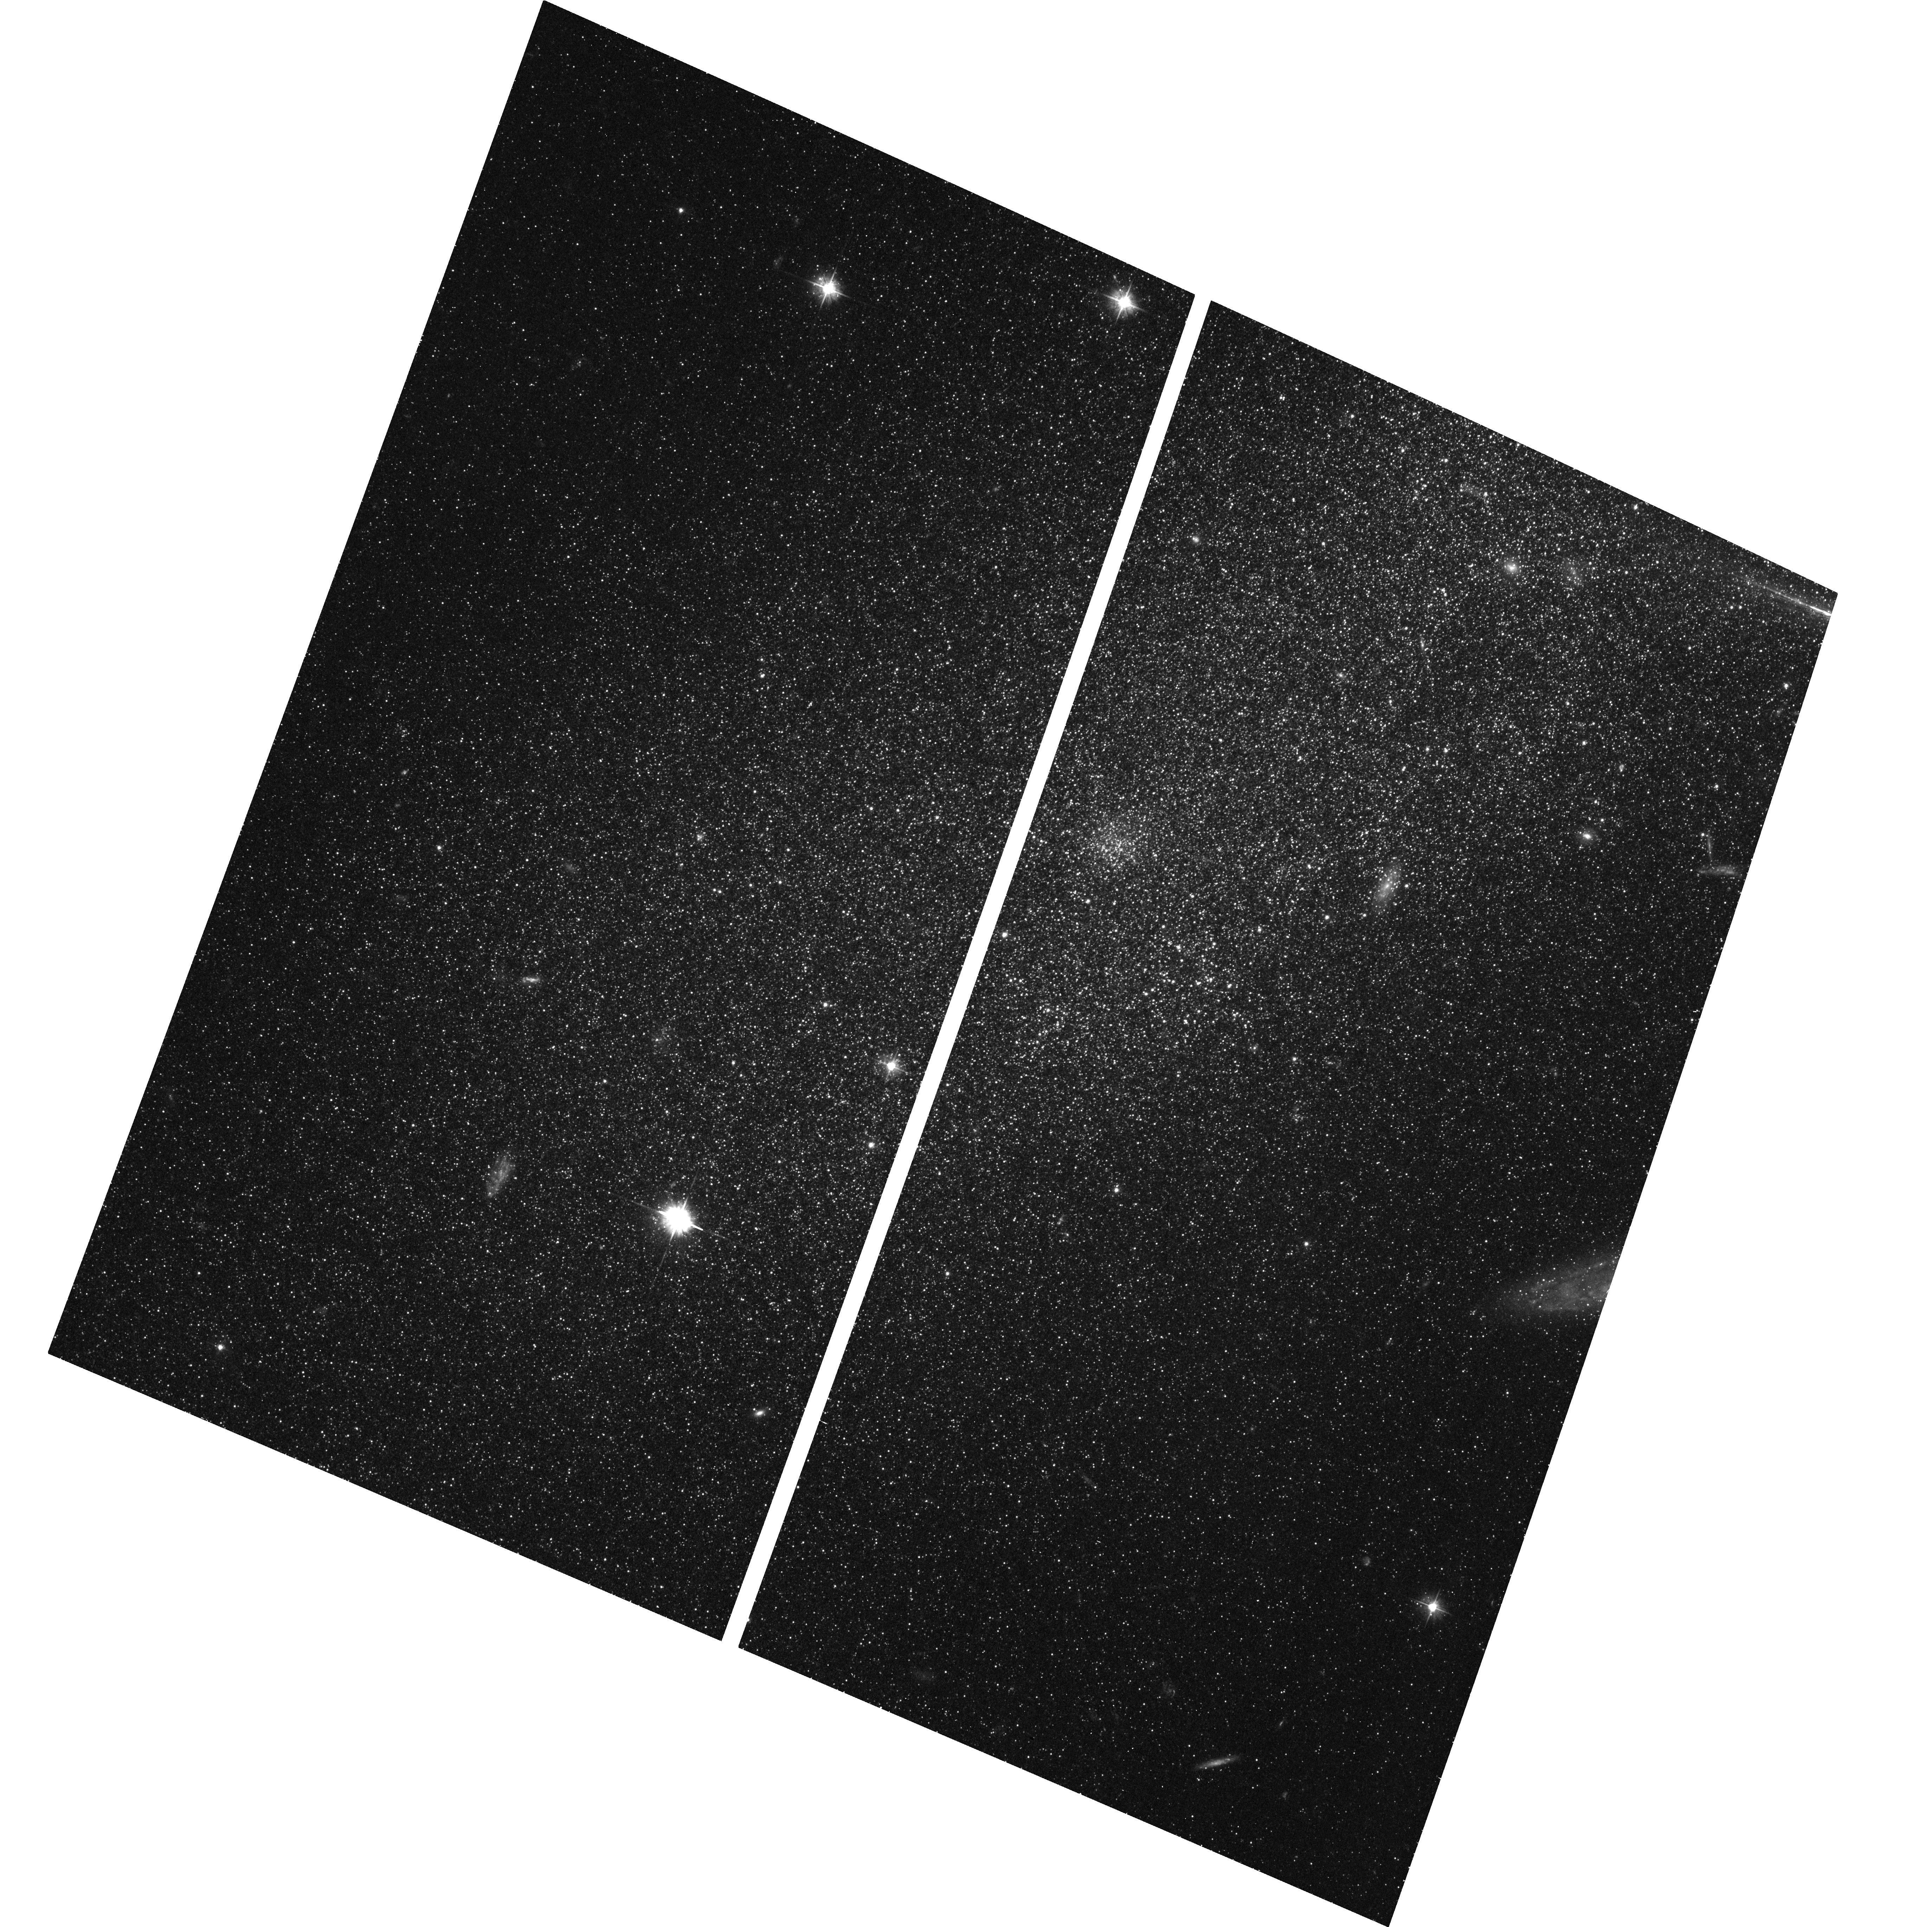
Target: NAME-PEG-GALAXY. Instrument: ACS/WFC. Filter: F475W. Exposure: 43 min. Observation ID: hst_13768_20_acs_wfc_f475w_jcm920

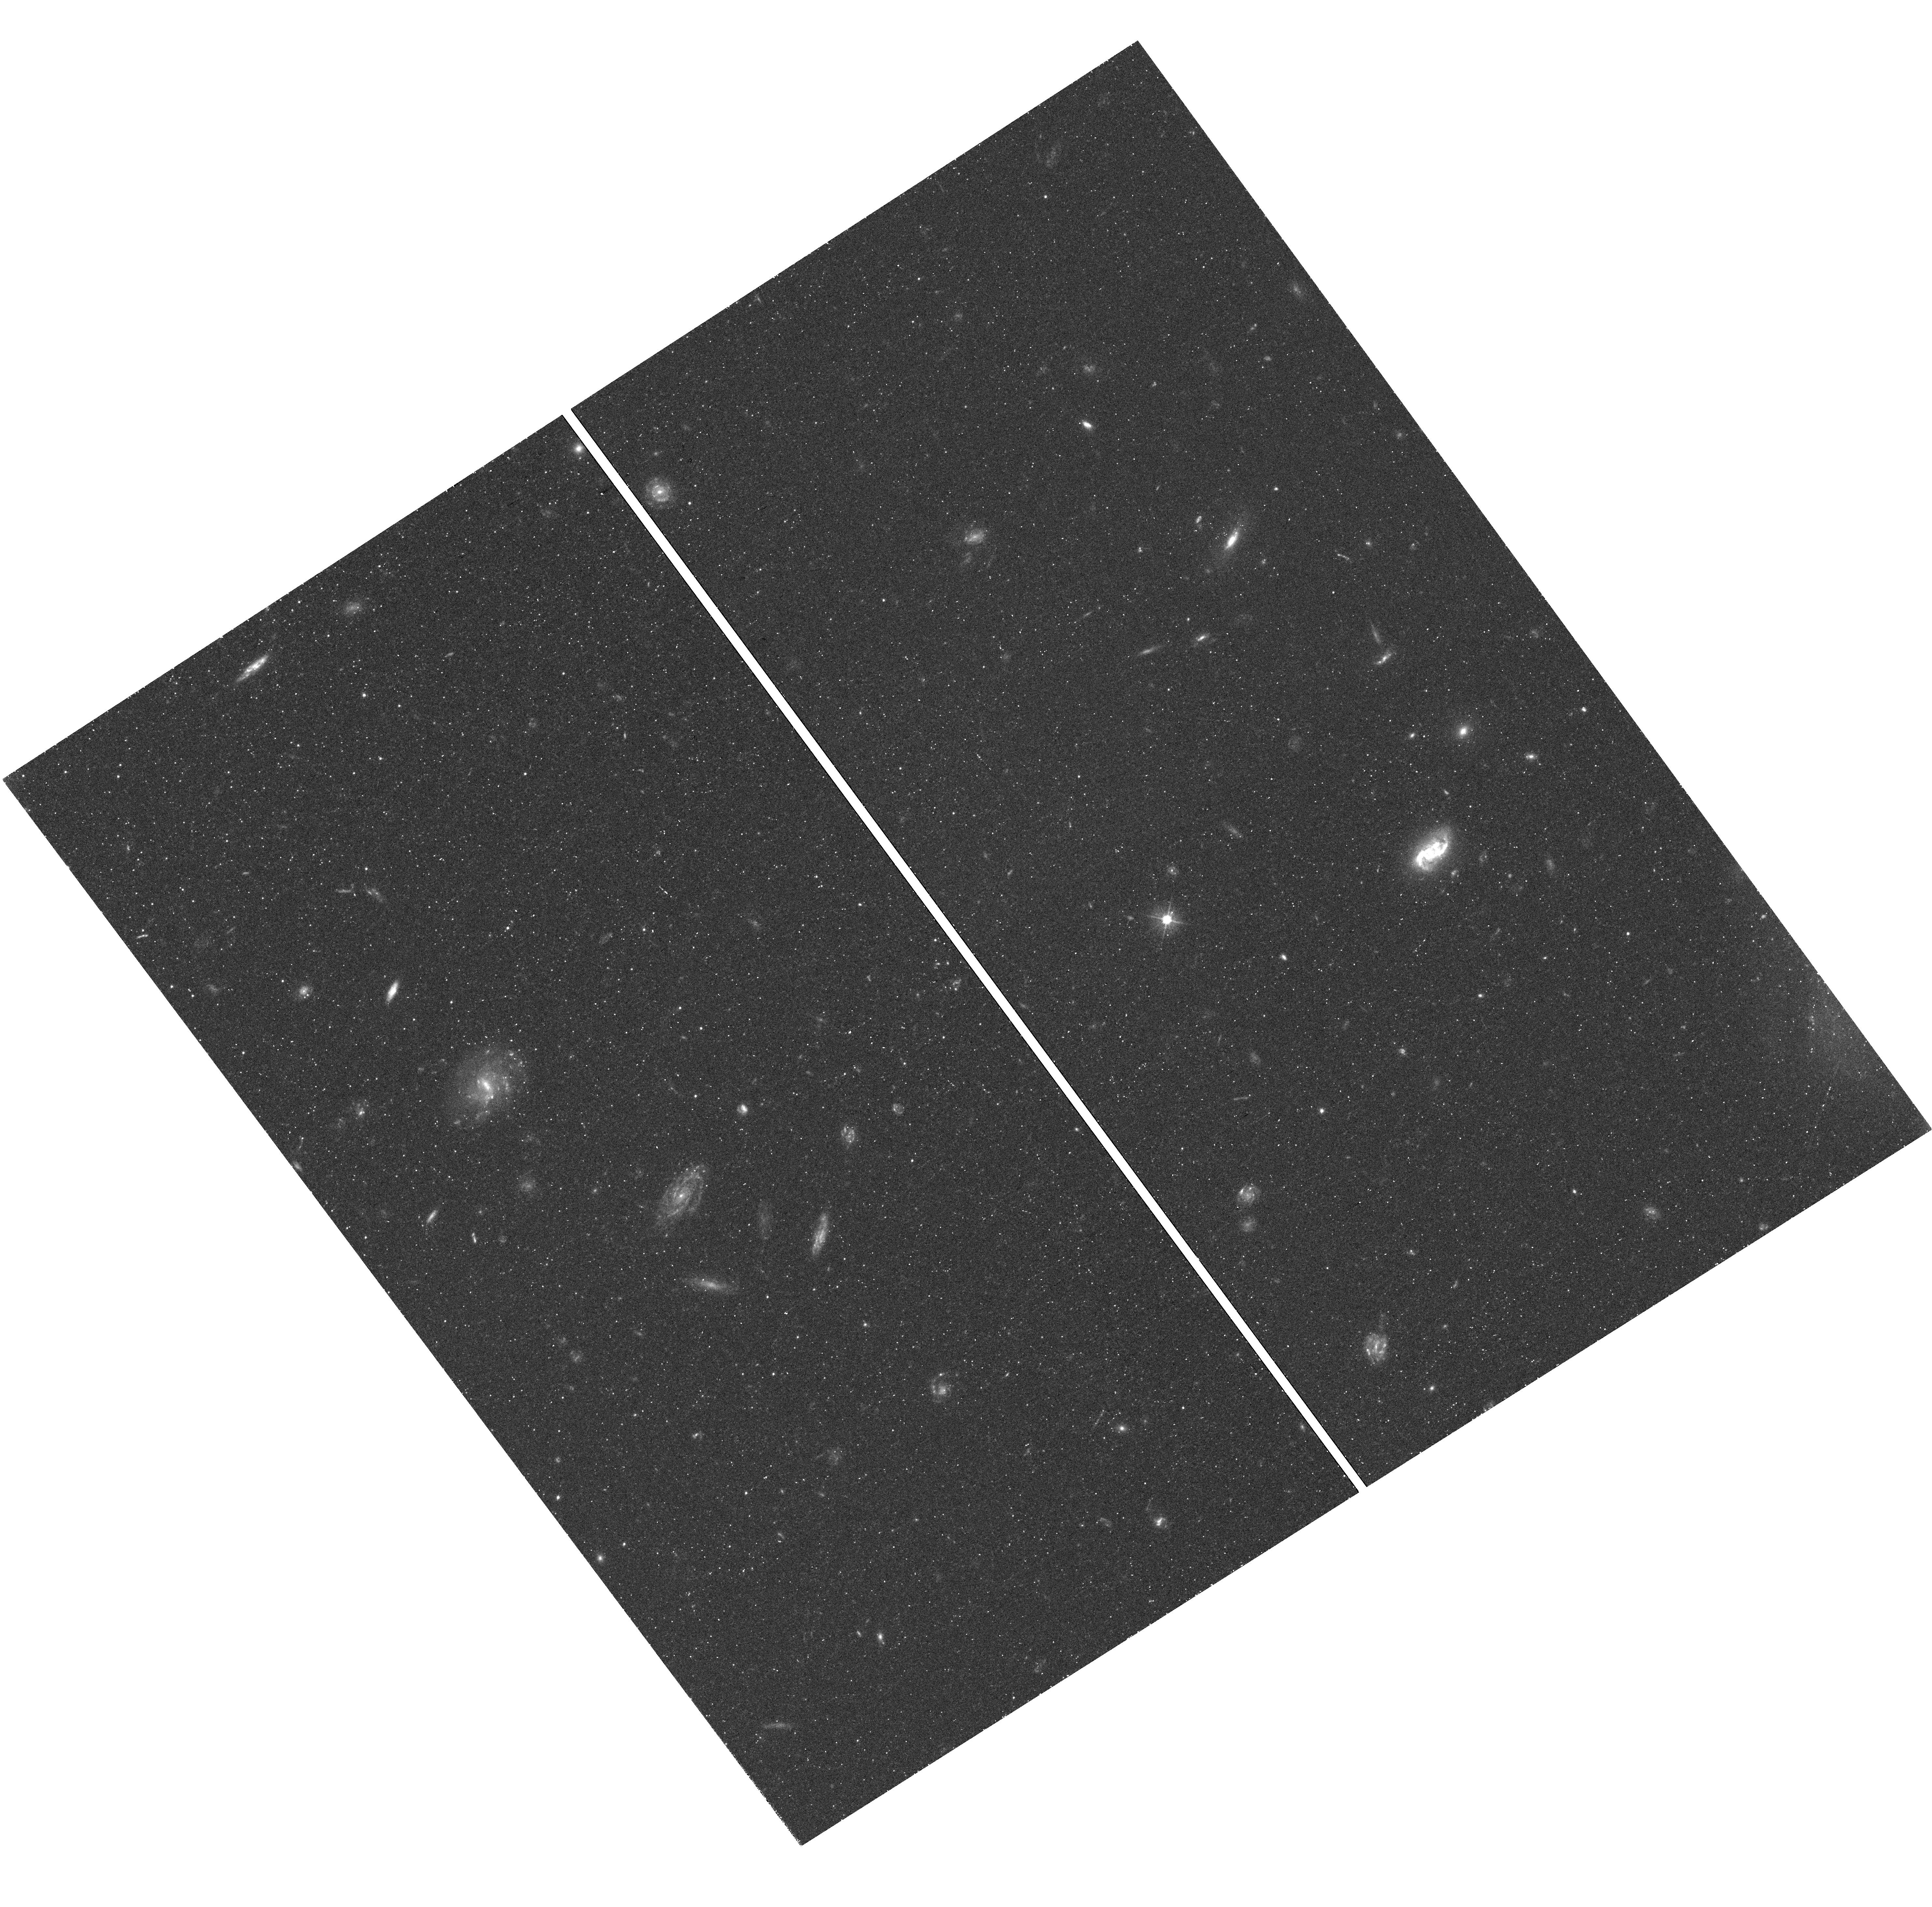
Target: field at RA 0.407°, Dec -15.468°. Instrument: WFC3/UVIS. Filter: F475W. Exposure: 38 min. Observation ID: hst_13768_03_wfc3_uvis_f475w_icm903

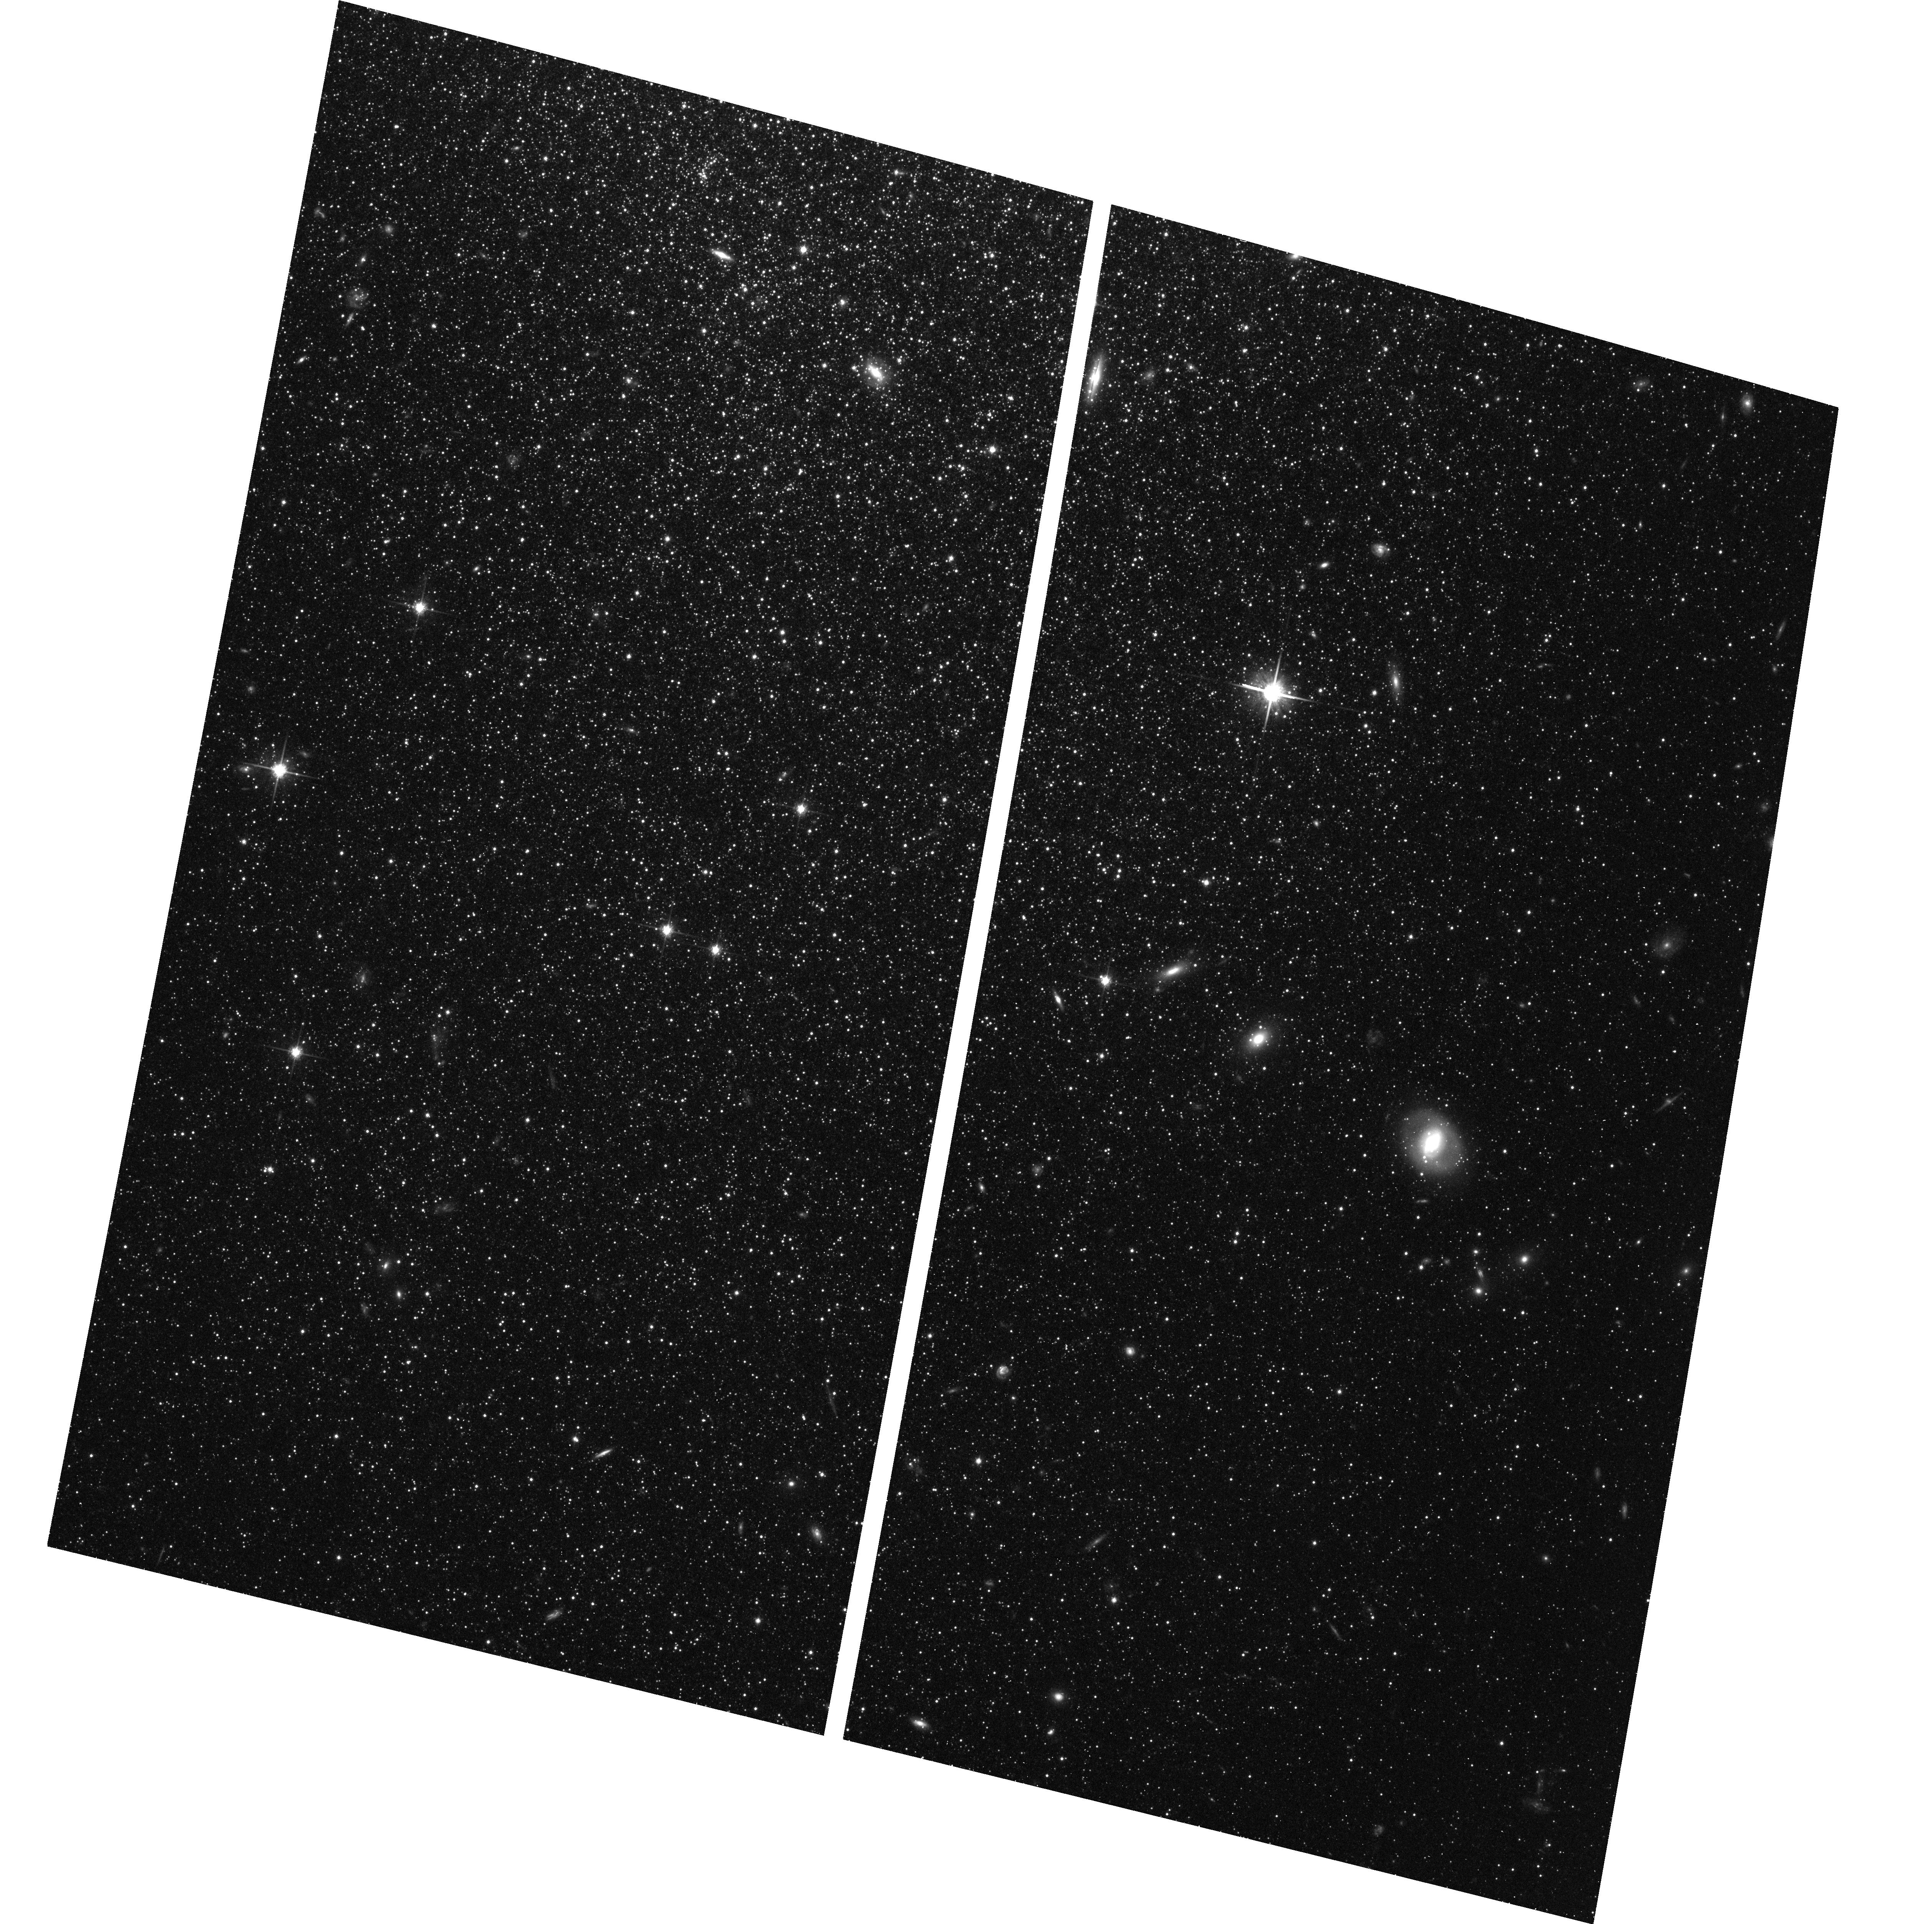
Target: NAME-WLM-GALAXY. Instrument: ACS/WFC. Filter: F814W. Exposure: 44 min. Observation ID: hst_13768_05_acs_wfc_f814w_jcm905

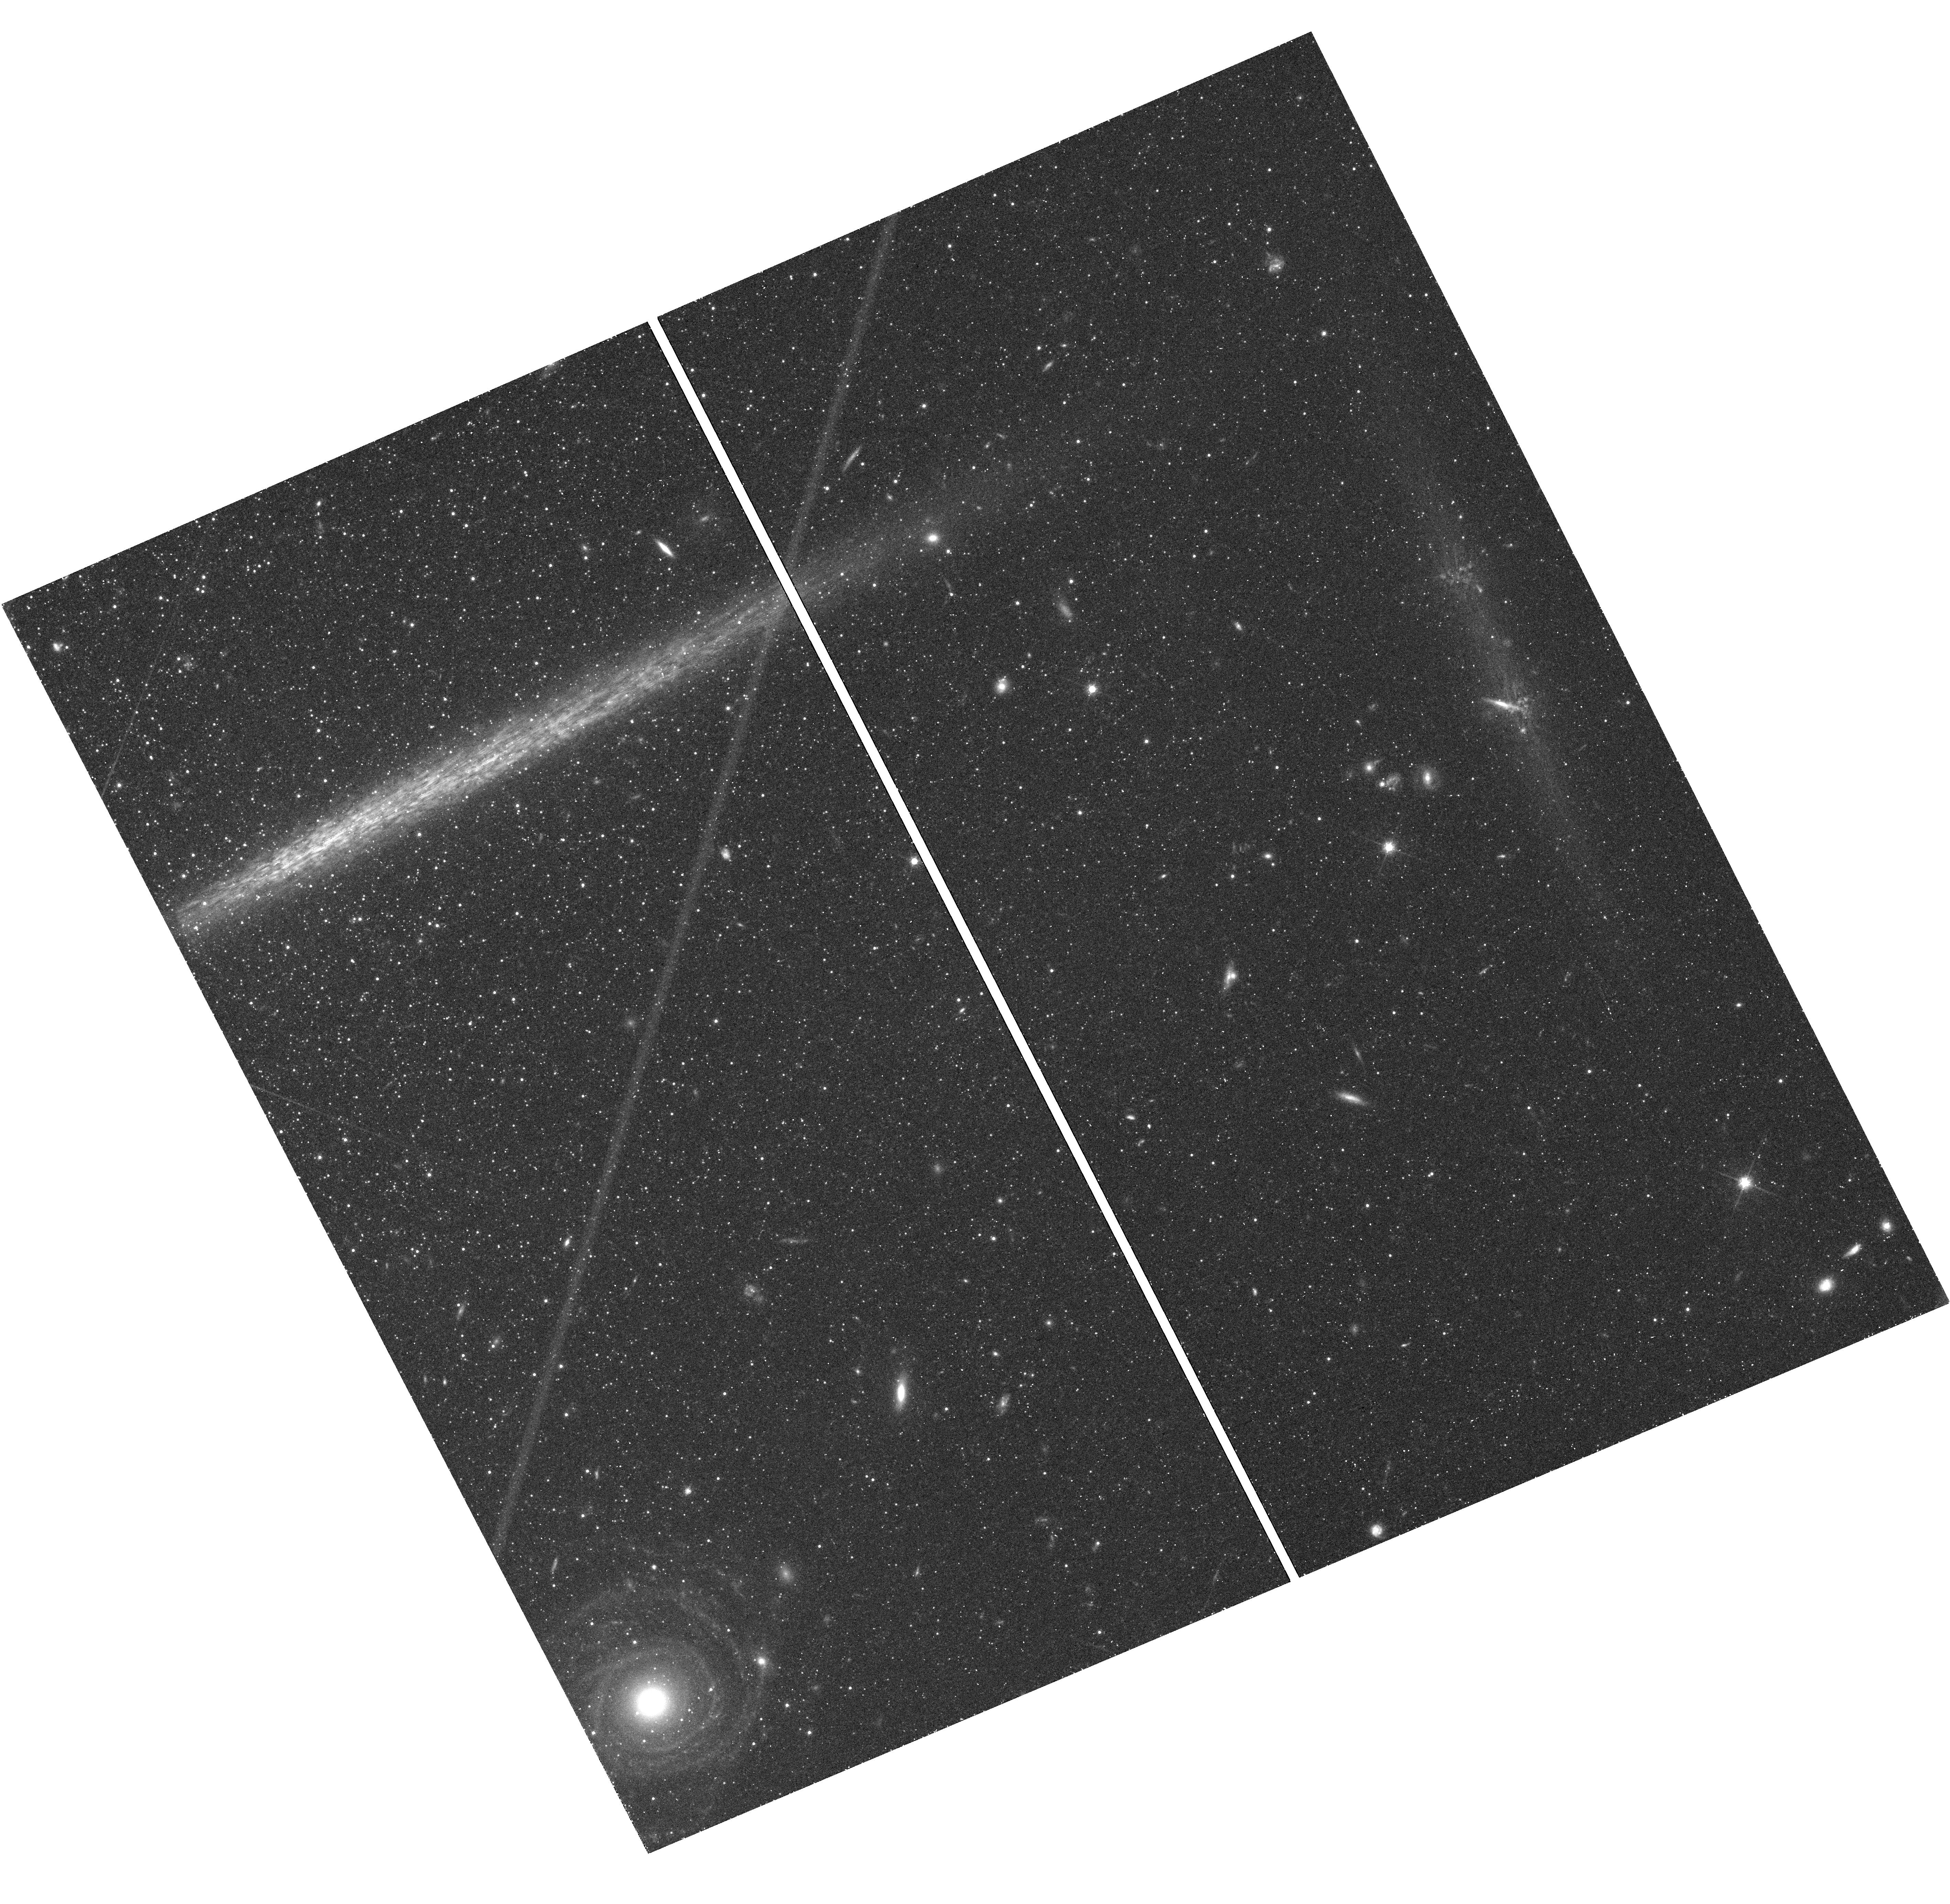
Target: field at RA 352.065°, Dec 14.775°. Instrument: WFC3/UVIS. Filter: F814W. Exposure: 40 min. Observation ID: hst_13768_21_wfc3_uvis_f814w_icm921

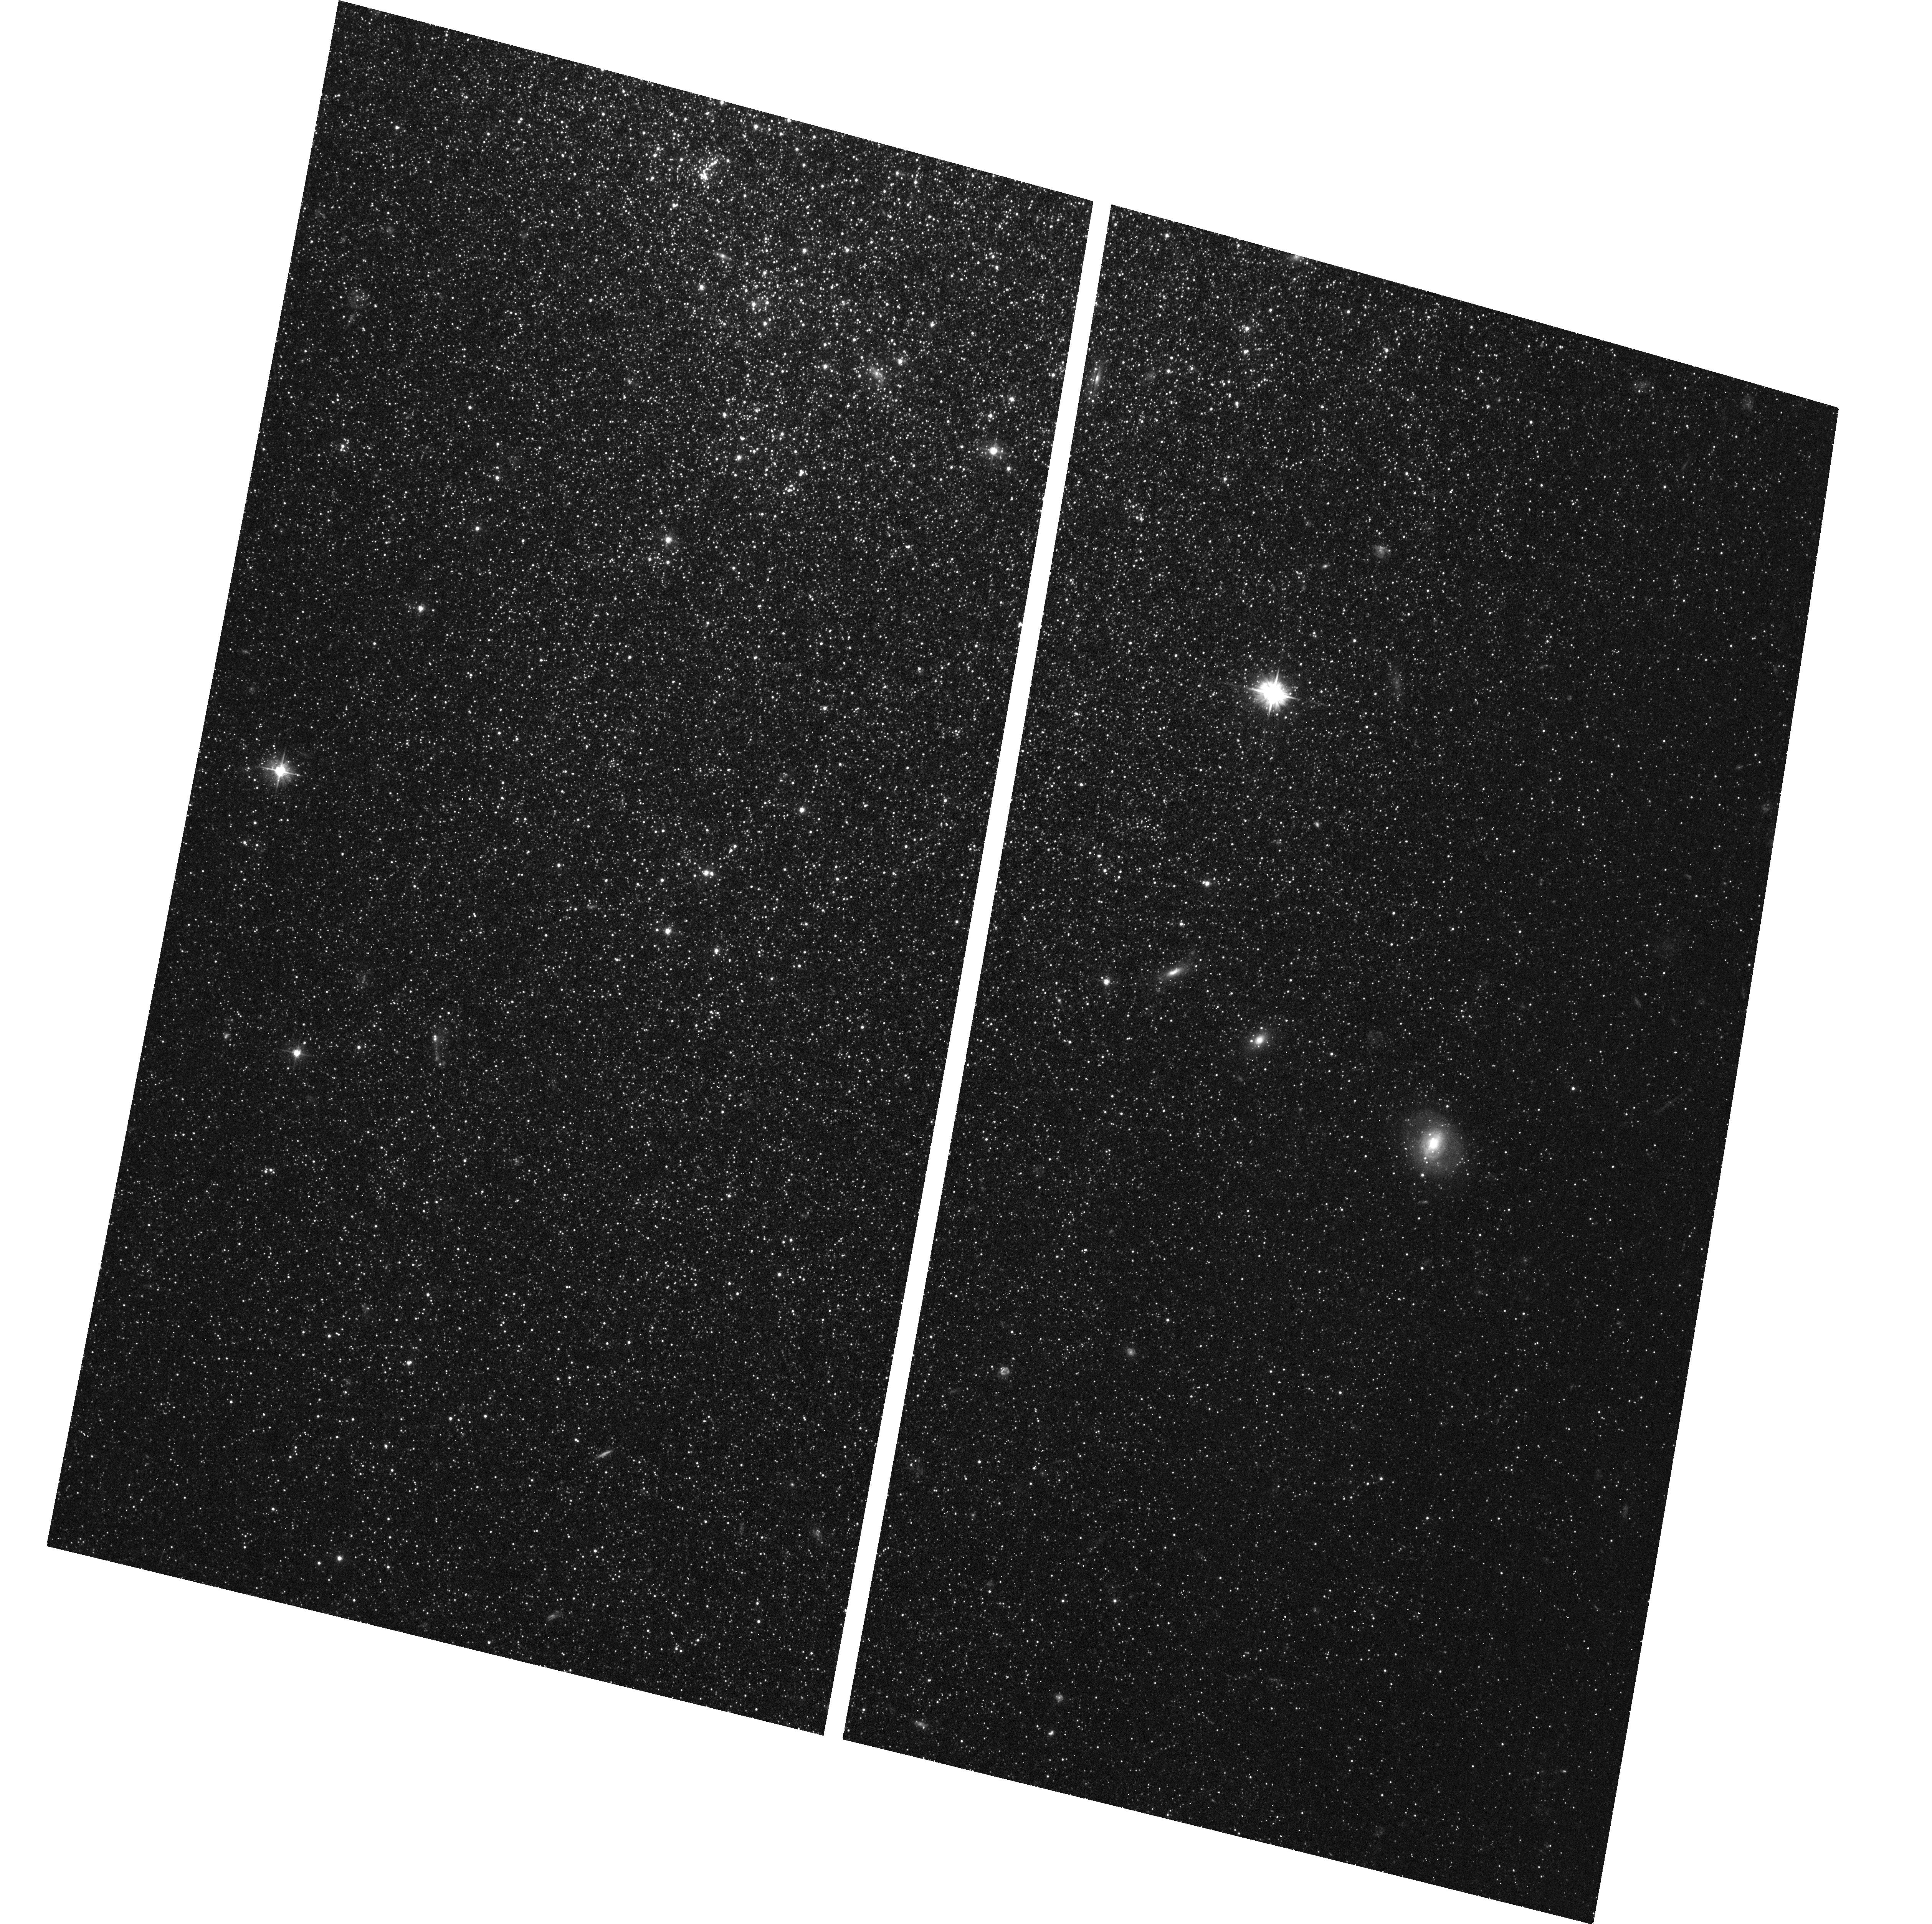
Target: NAME-WLM-GALAXY. Instrument: ACS/WFC. Filter: F475W. Exposure: 38 min. Observation ID: hst_13768_06_acs_wfc_f475w_jcm906

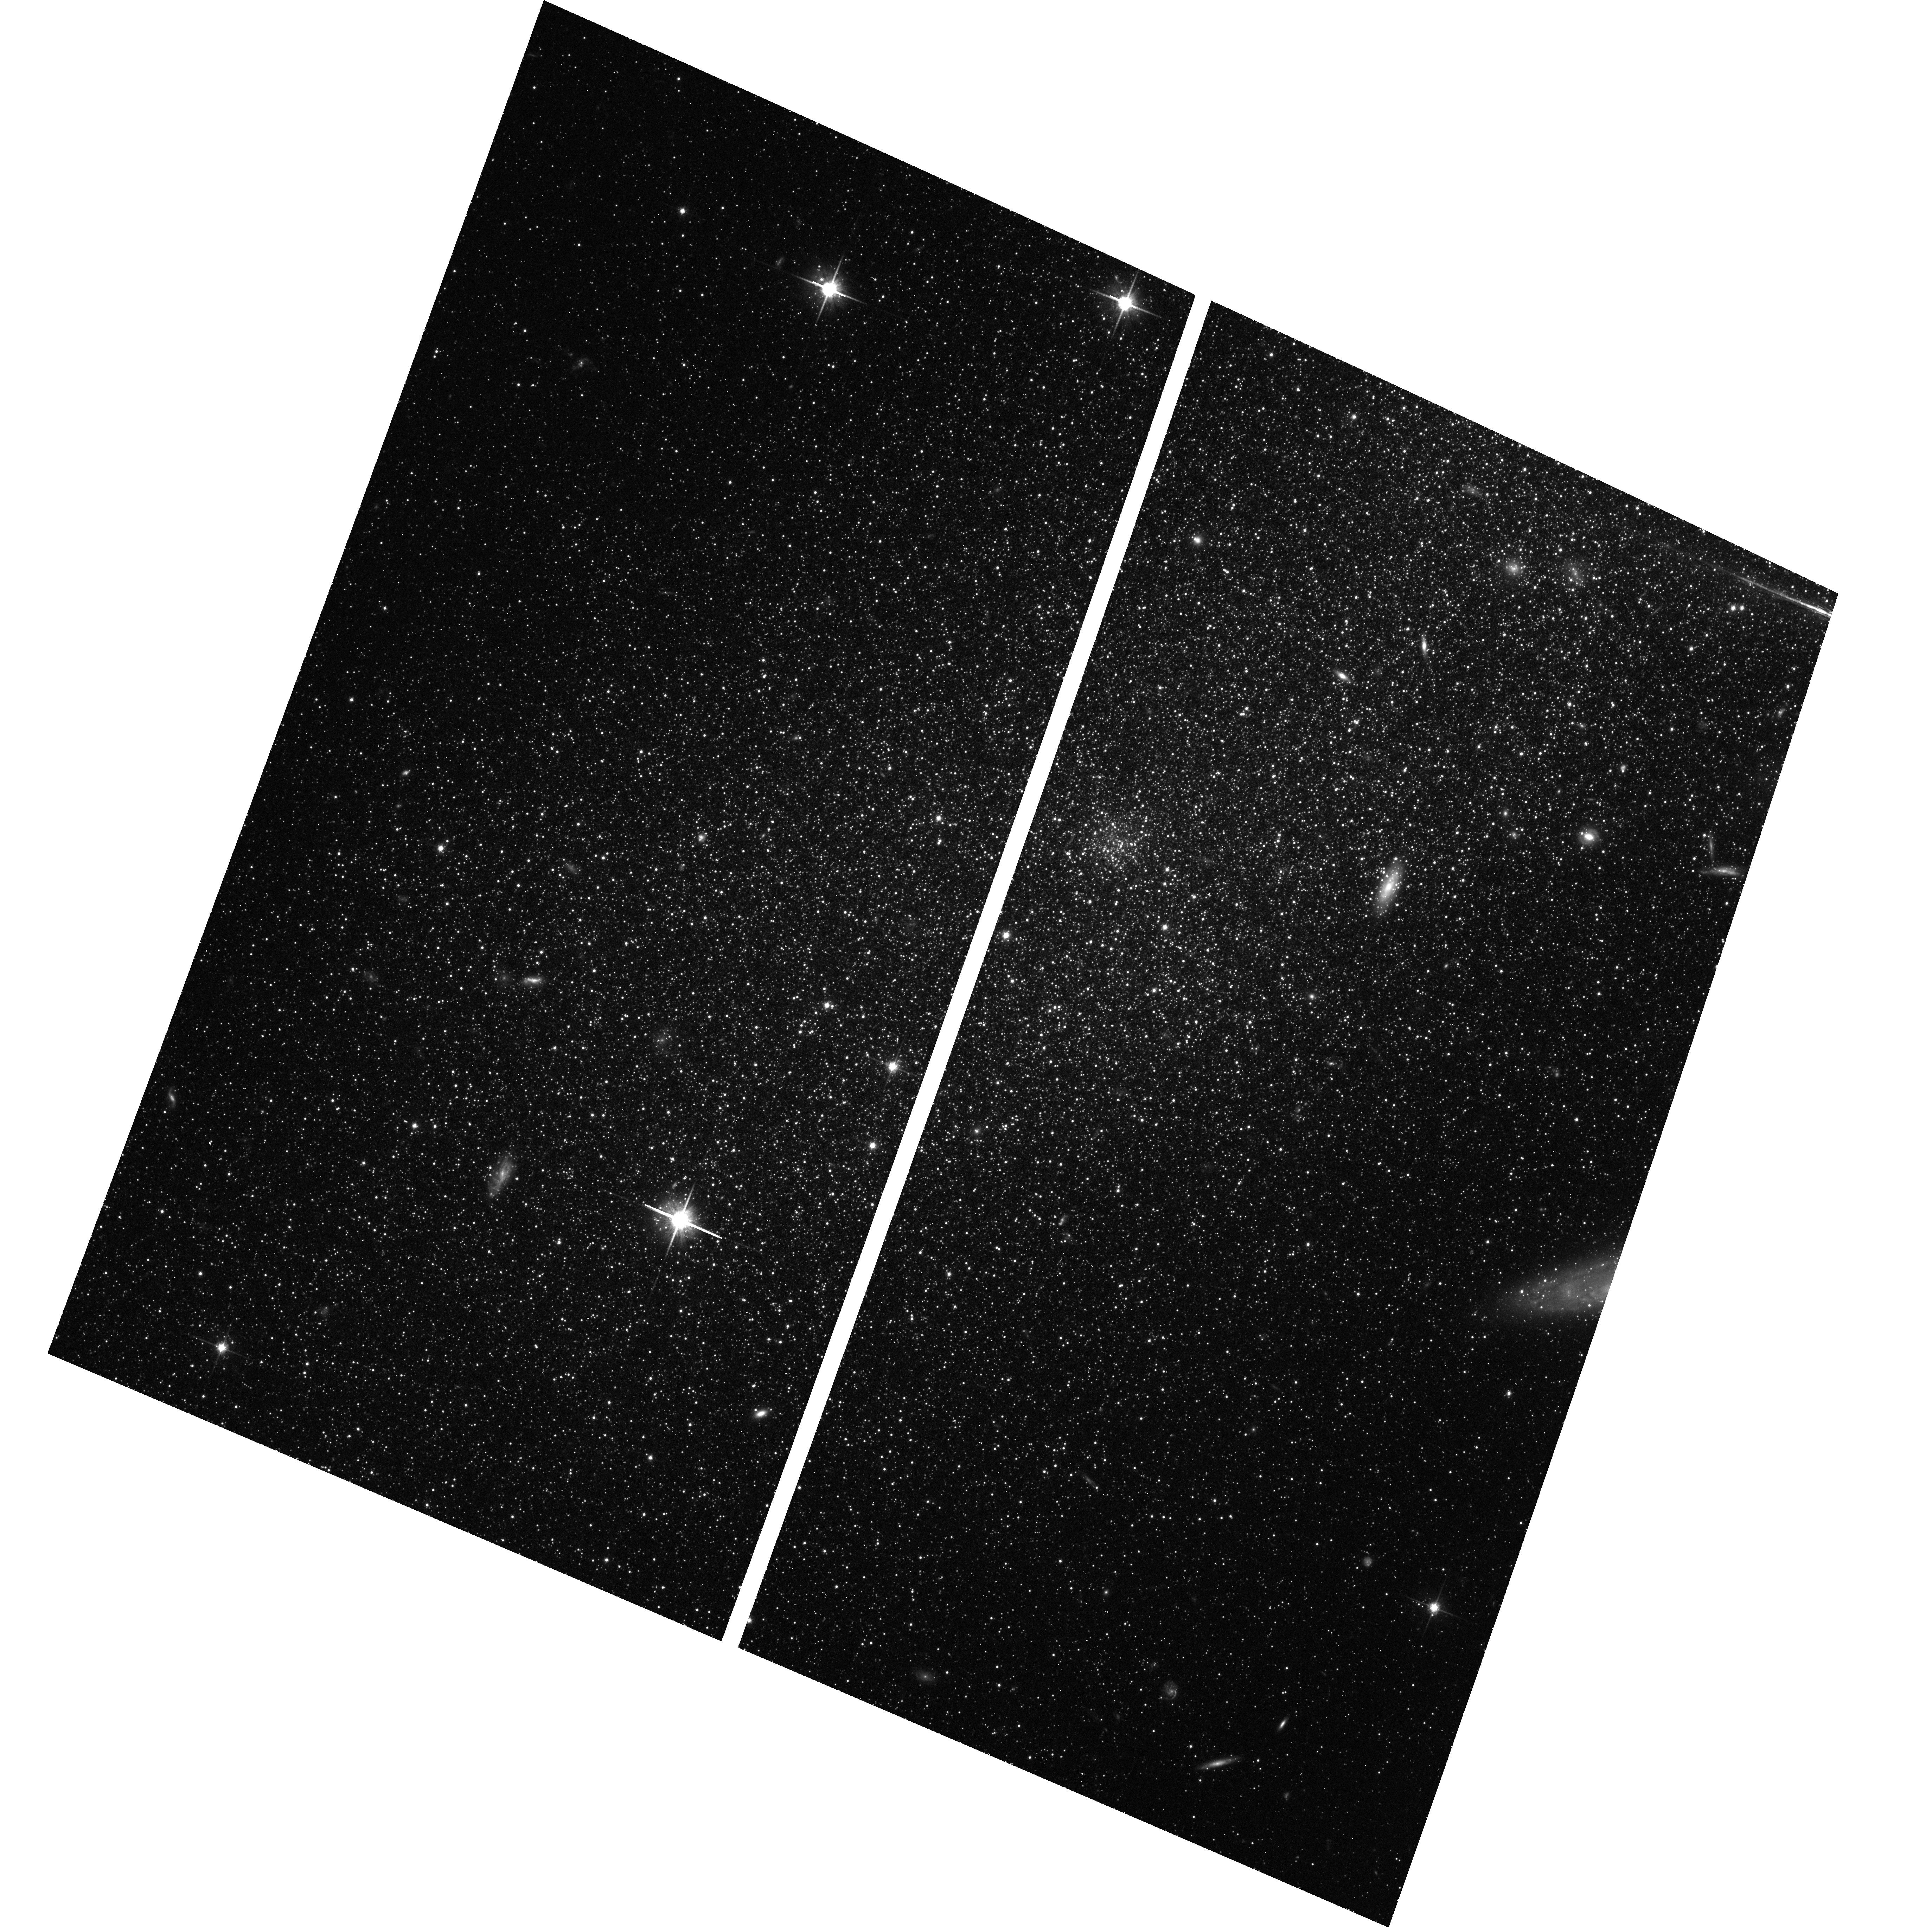
Target: NAME-PEG-GALAXY. Instrument: ACS/WFC. Filter: F814W. Exposure: 40 min. Observation ID: hst_13768_19_acs_wfc_f814w_jcm919

Completing the Census of Isolated Dwarf Galaxy Star Formation Histories (PI: Weisz, Daniel R.)

We propose to complete our census of the ancient star formation histories (SFHs) of isolated dwarf galaxies by obtaining deep ACS/WFC optical imaging of WLM and Pegasus Dwarf Irregular Galaxy (PegDIG). They are the only two systems without previous deep HST imaging that are isolated yet close enough to guarantee that their oldest main sequence turnoffs are accessible with HST. We will measure their lifetime SFHs with an age resolution of < 1 Gyr at all epochs to address questions about growth of stellar mass, the effects of reionization, radial population gradients, and variable star populations in WLM and PegDIG. This program is a concerted effort between theorists and observers to obtain the best possible observational constraints on the early epochs of star formation in isolated low-mass galaxies, which are essential to the next generation of galaxy simulations. With these new observations we will have completed our efforts to collect precise lifetime SFHs of all nearby isolated dwarfs that are accessible with HST. In combination with archival data, we will create a legacy sample isolated dwarfs with identically derived SFHs, that will be serve as the baseline for the community's understanding of how low-mass galaxies form and evolve over a Hubble time and in the absence of environmental effects of a massive host (e.g., tides, ram pressure).